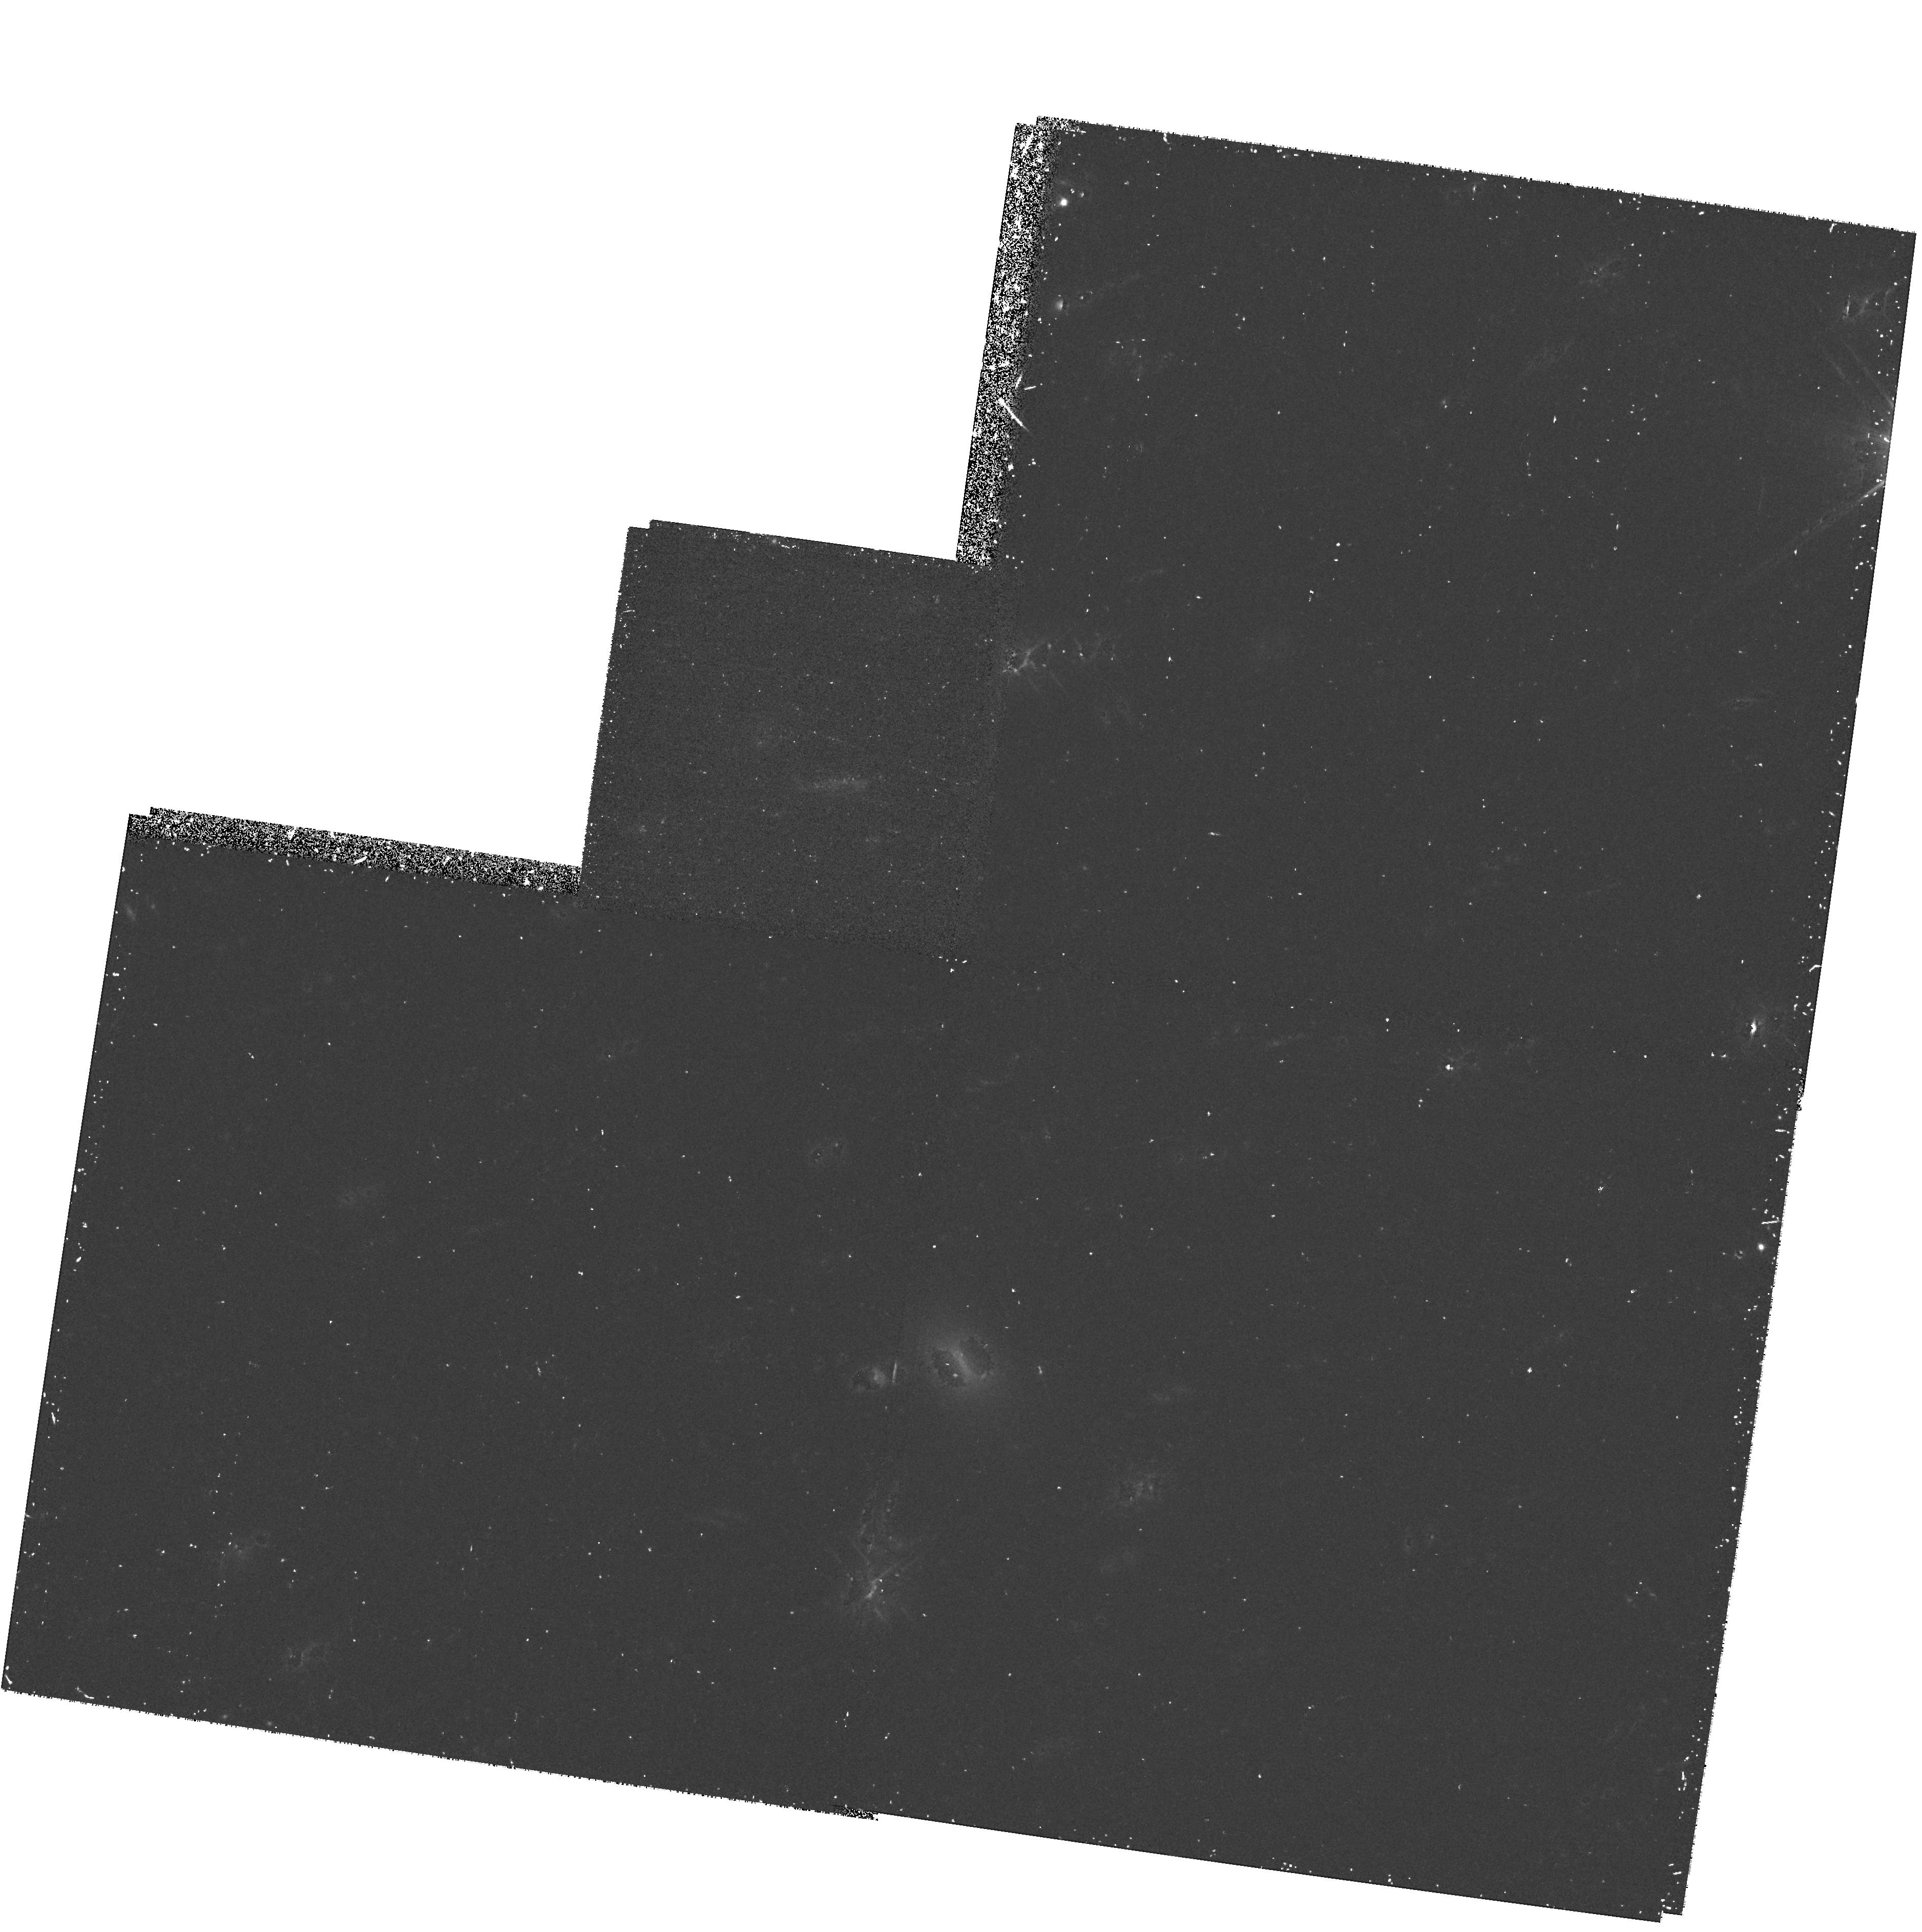
Target: SN5-8H-Z0.9. Instrument: WFPC2/PC. Filter: F814W. Exposure: 38 min. Observation ID: hst_7336_12_wfpc2_pc_f814w_u4jr12

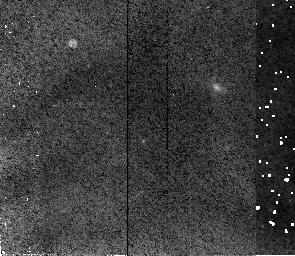
Target: SN91-5H-Z0.9. Instrument: NICMOS/NIC2. Filter: F110W. Exposure: 34 min. Observation ID: n4jra1010

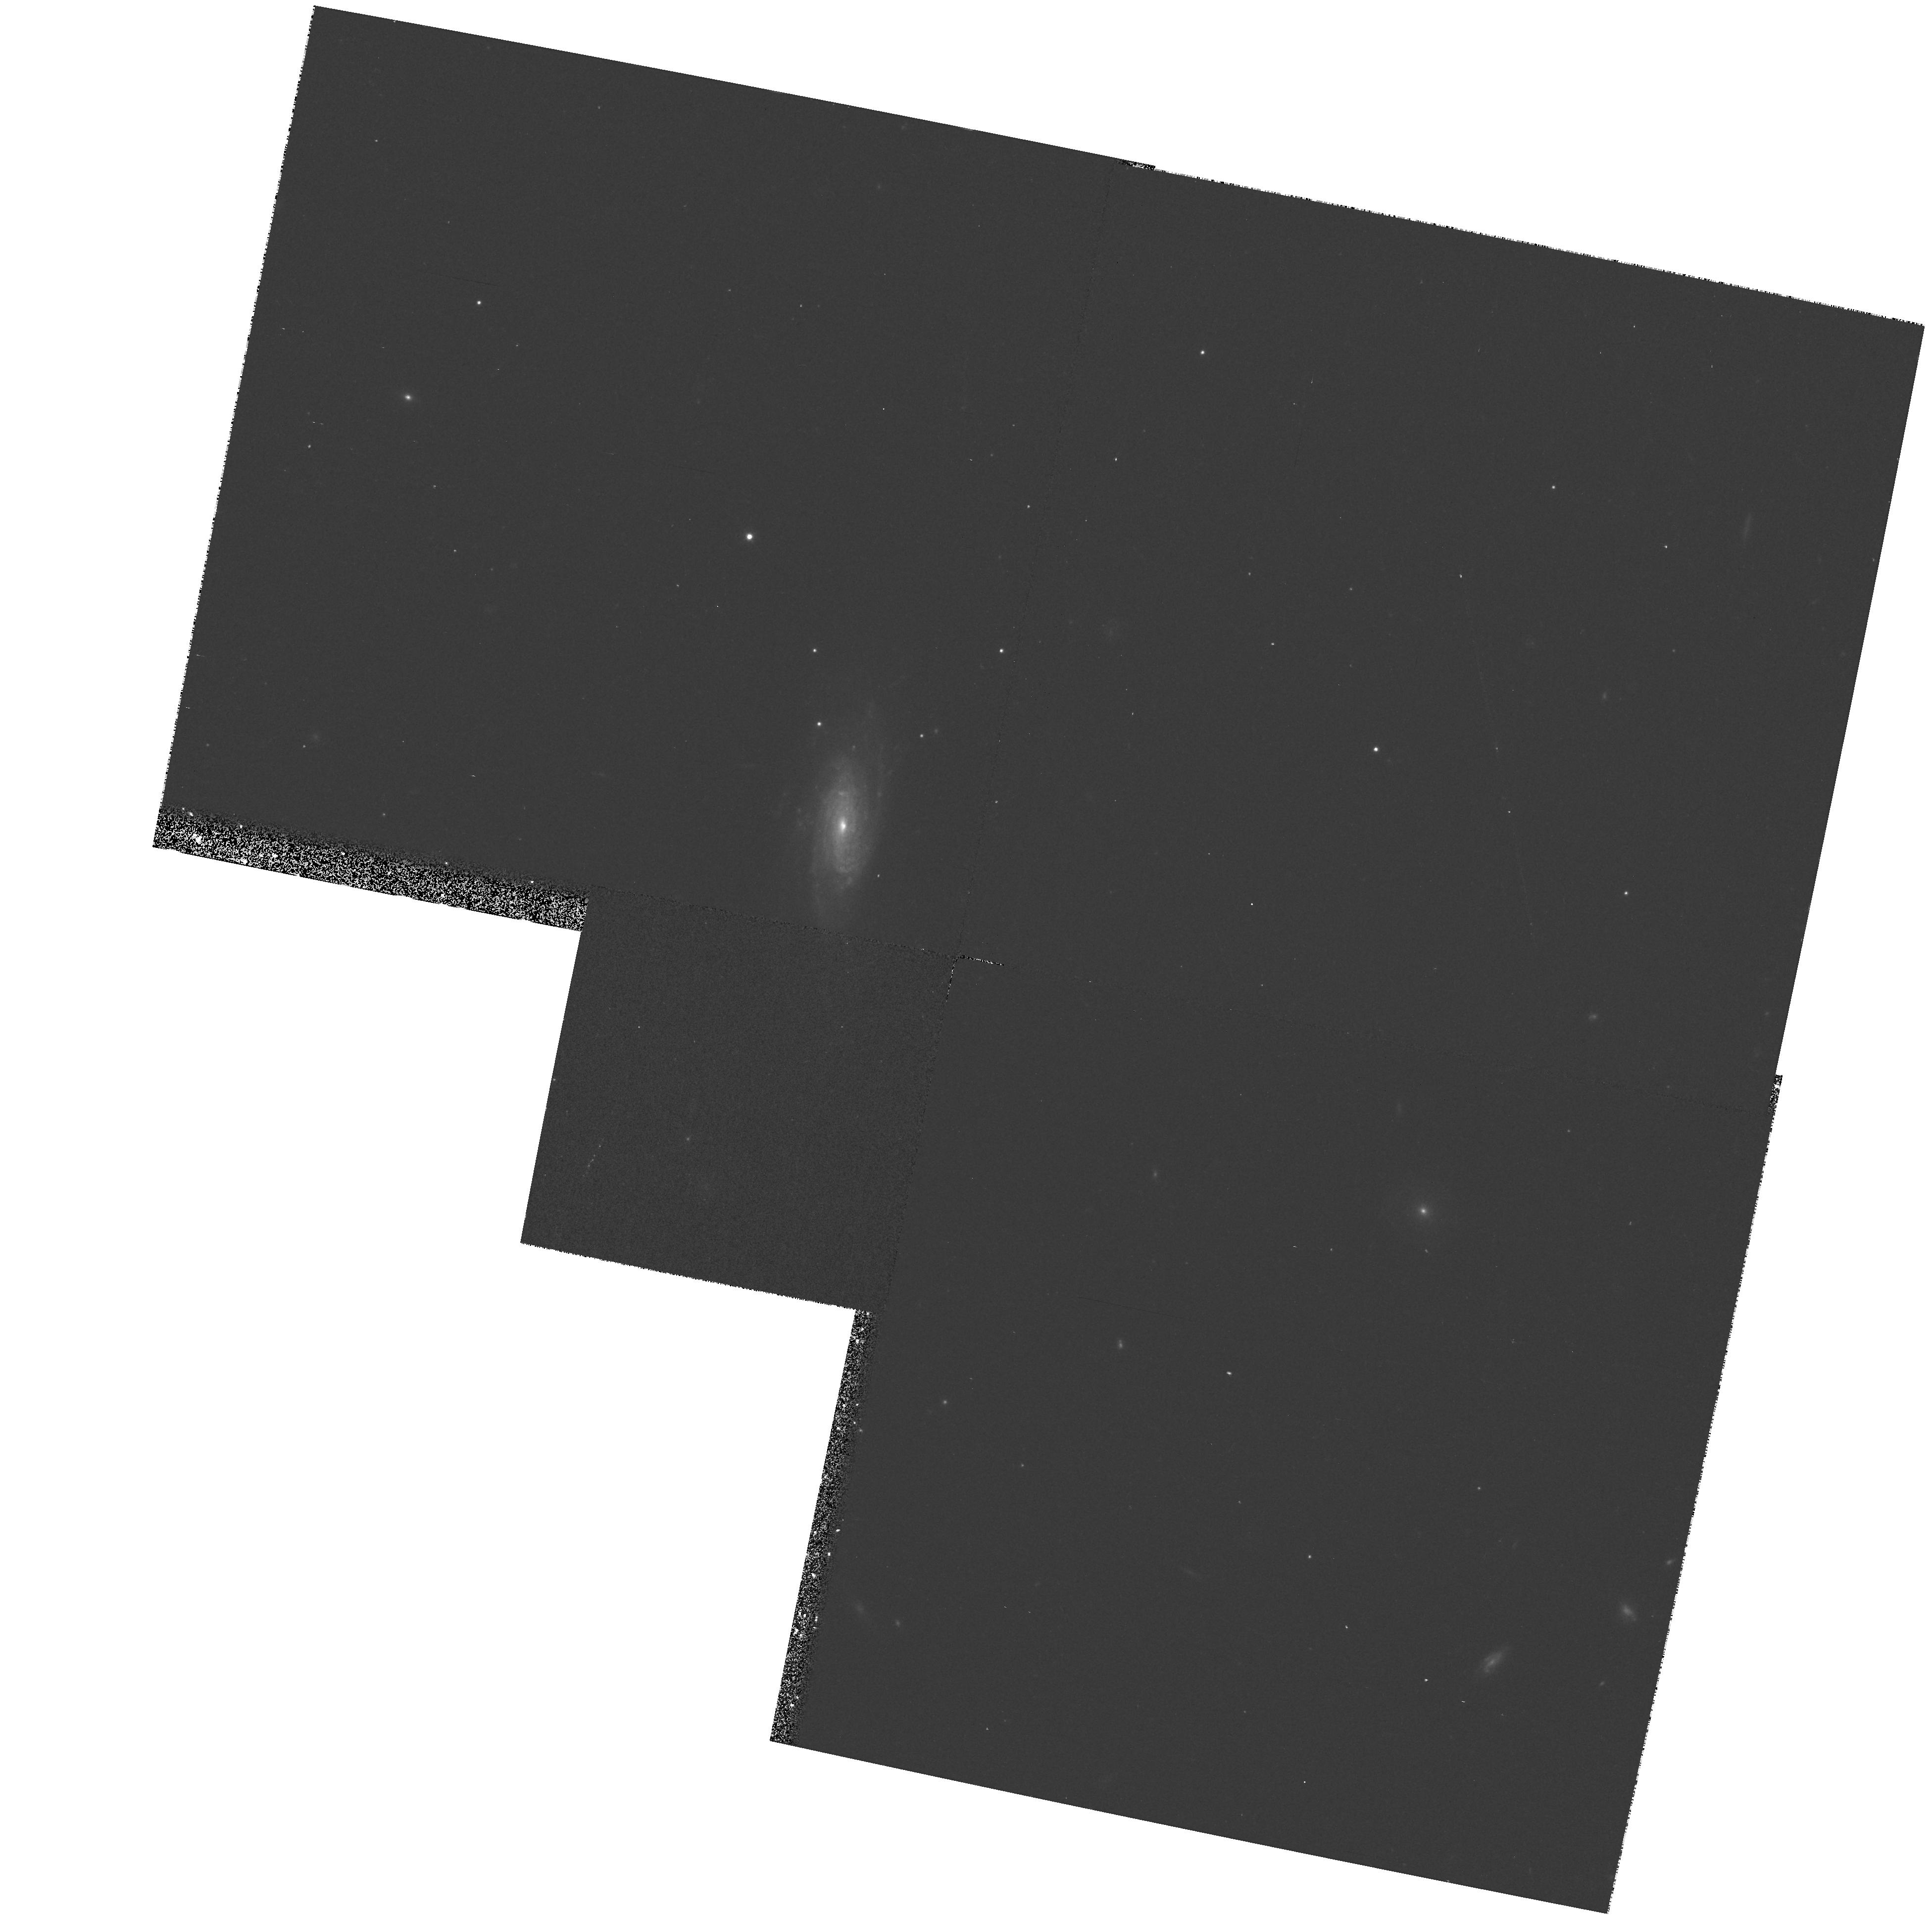
Target: 14H0.5Z2. Instrument: WFPC2/PC. Filter: F675W. Exposure: 13 min. Observation ID: hst_7336_40_wfpc2_pc_f675w_u4jr40

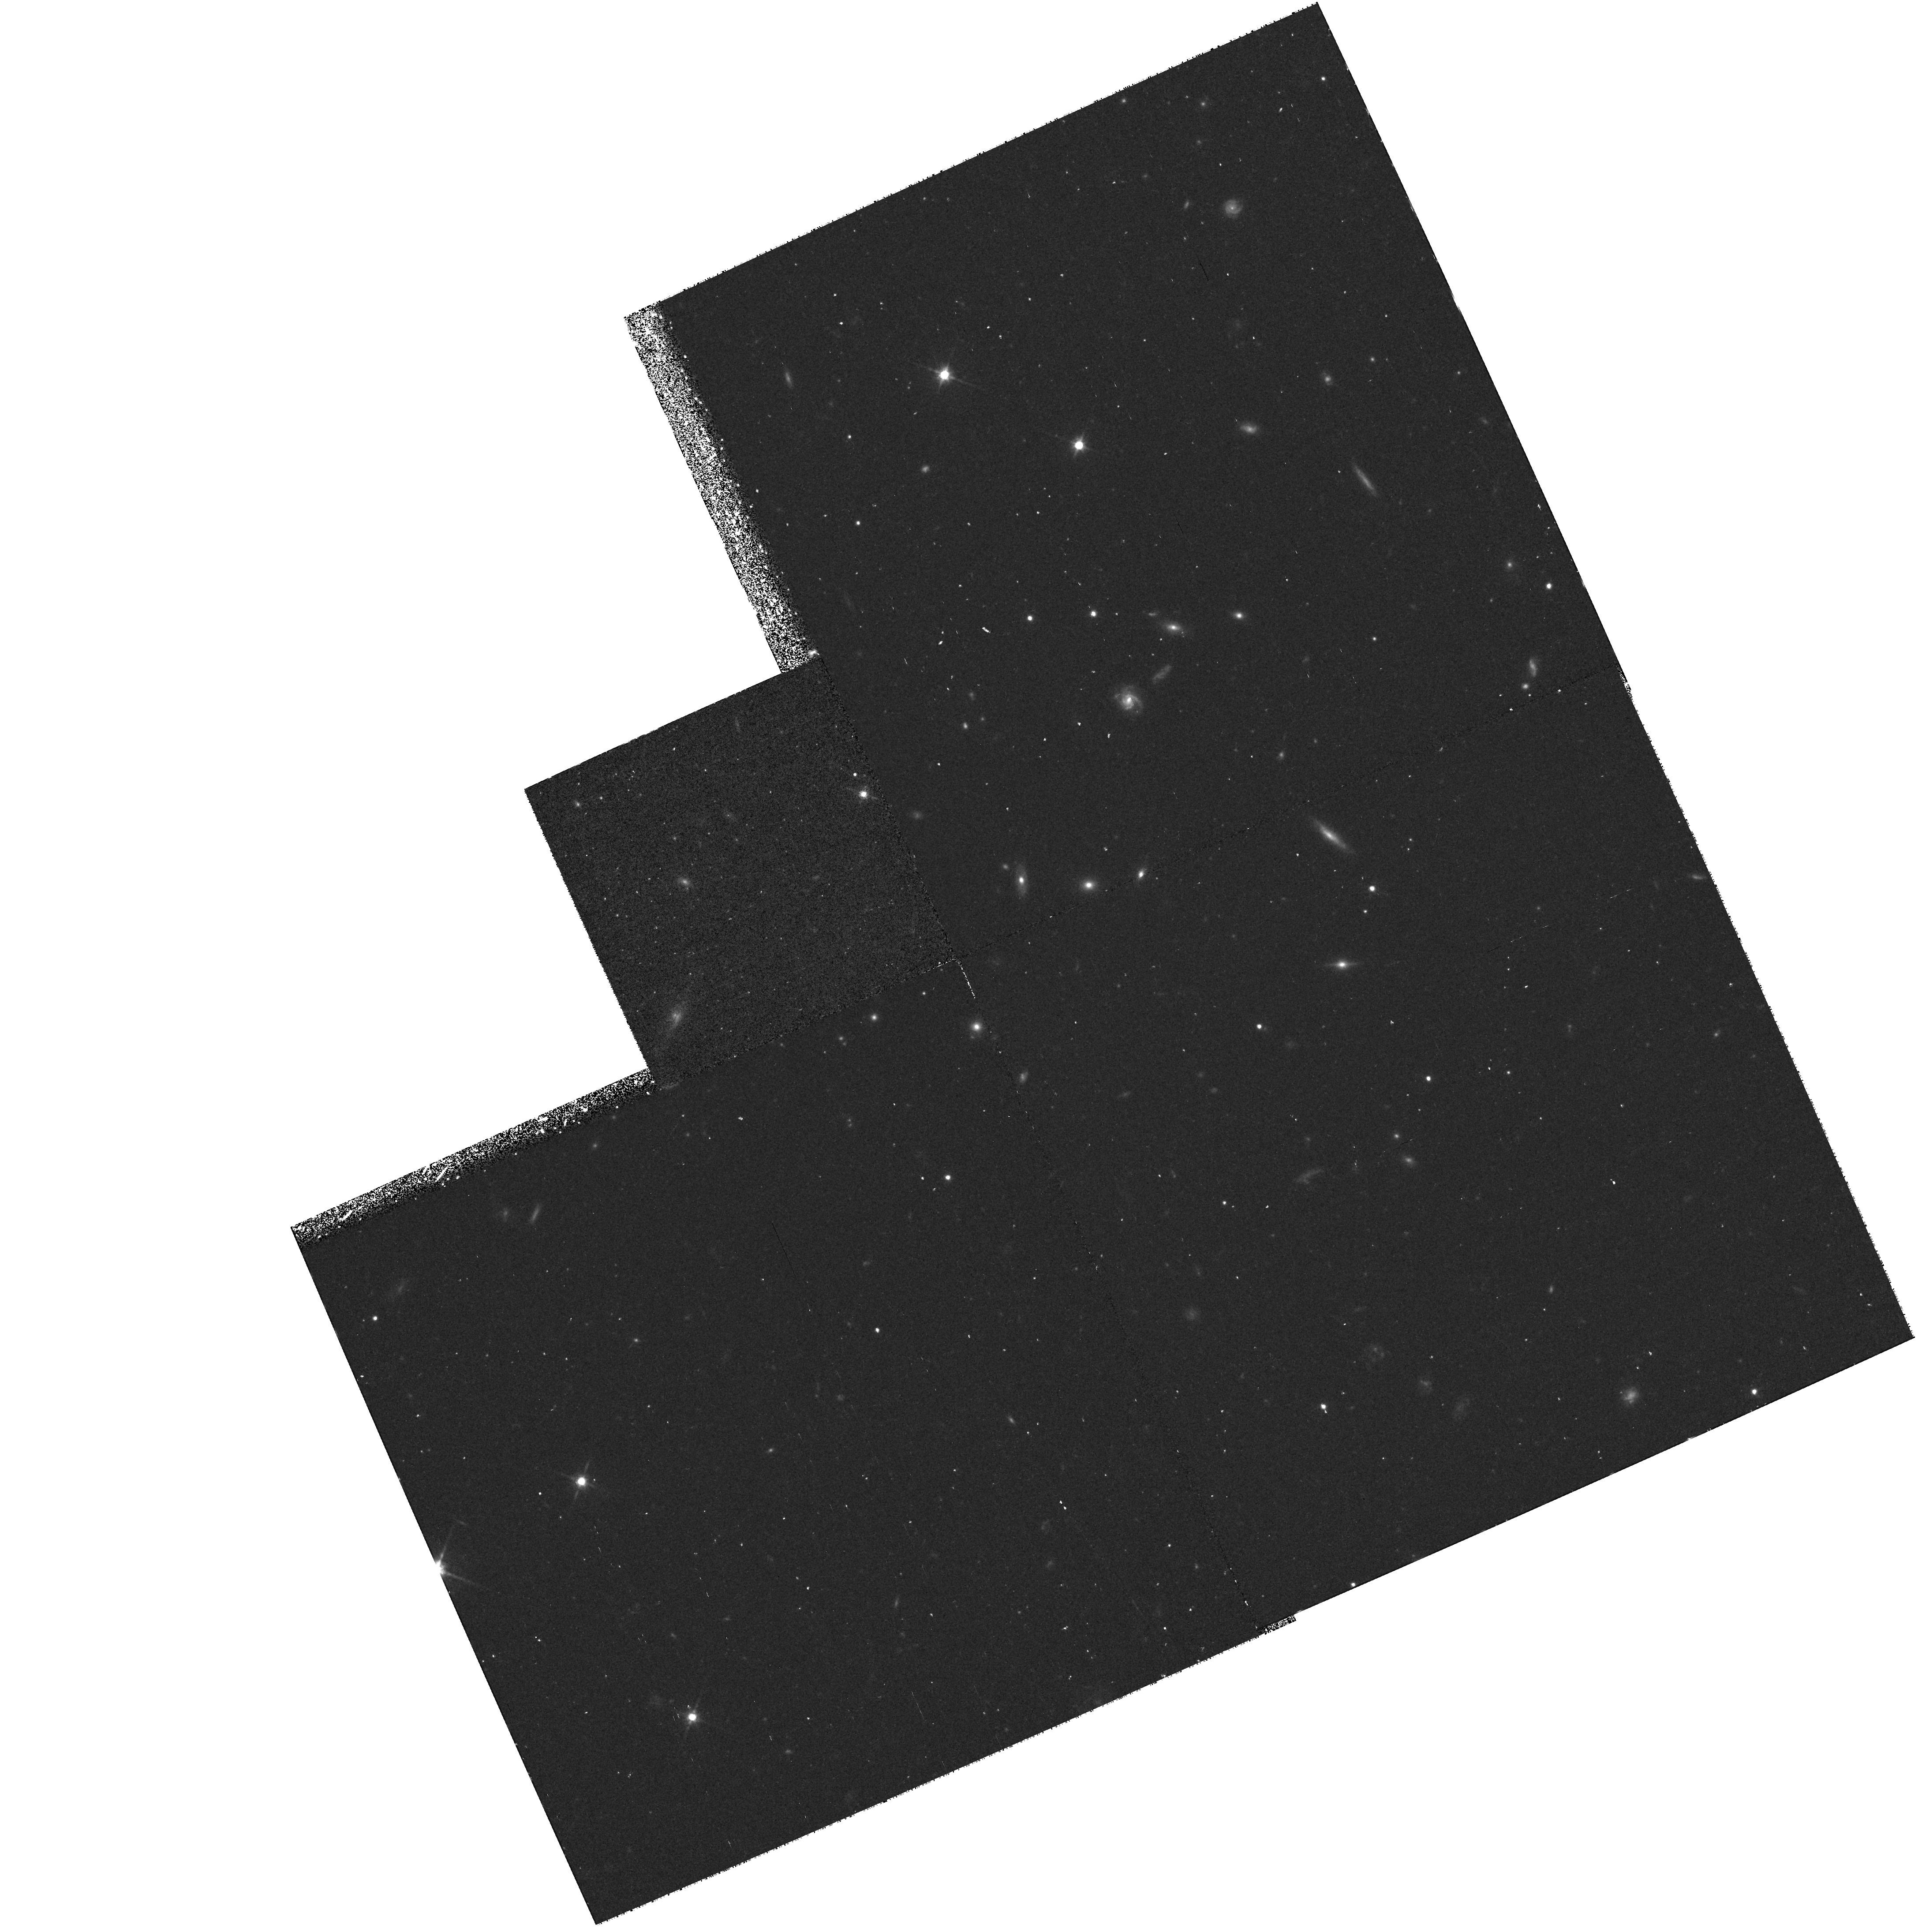
Target: SN1-5H-Z0.9. Instrument: WFPC2/PC. Filter: F814W. Exposure: 38 min. Observation ID: hst_7336_09_wfpc2_pc_f814w_u4jr09

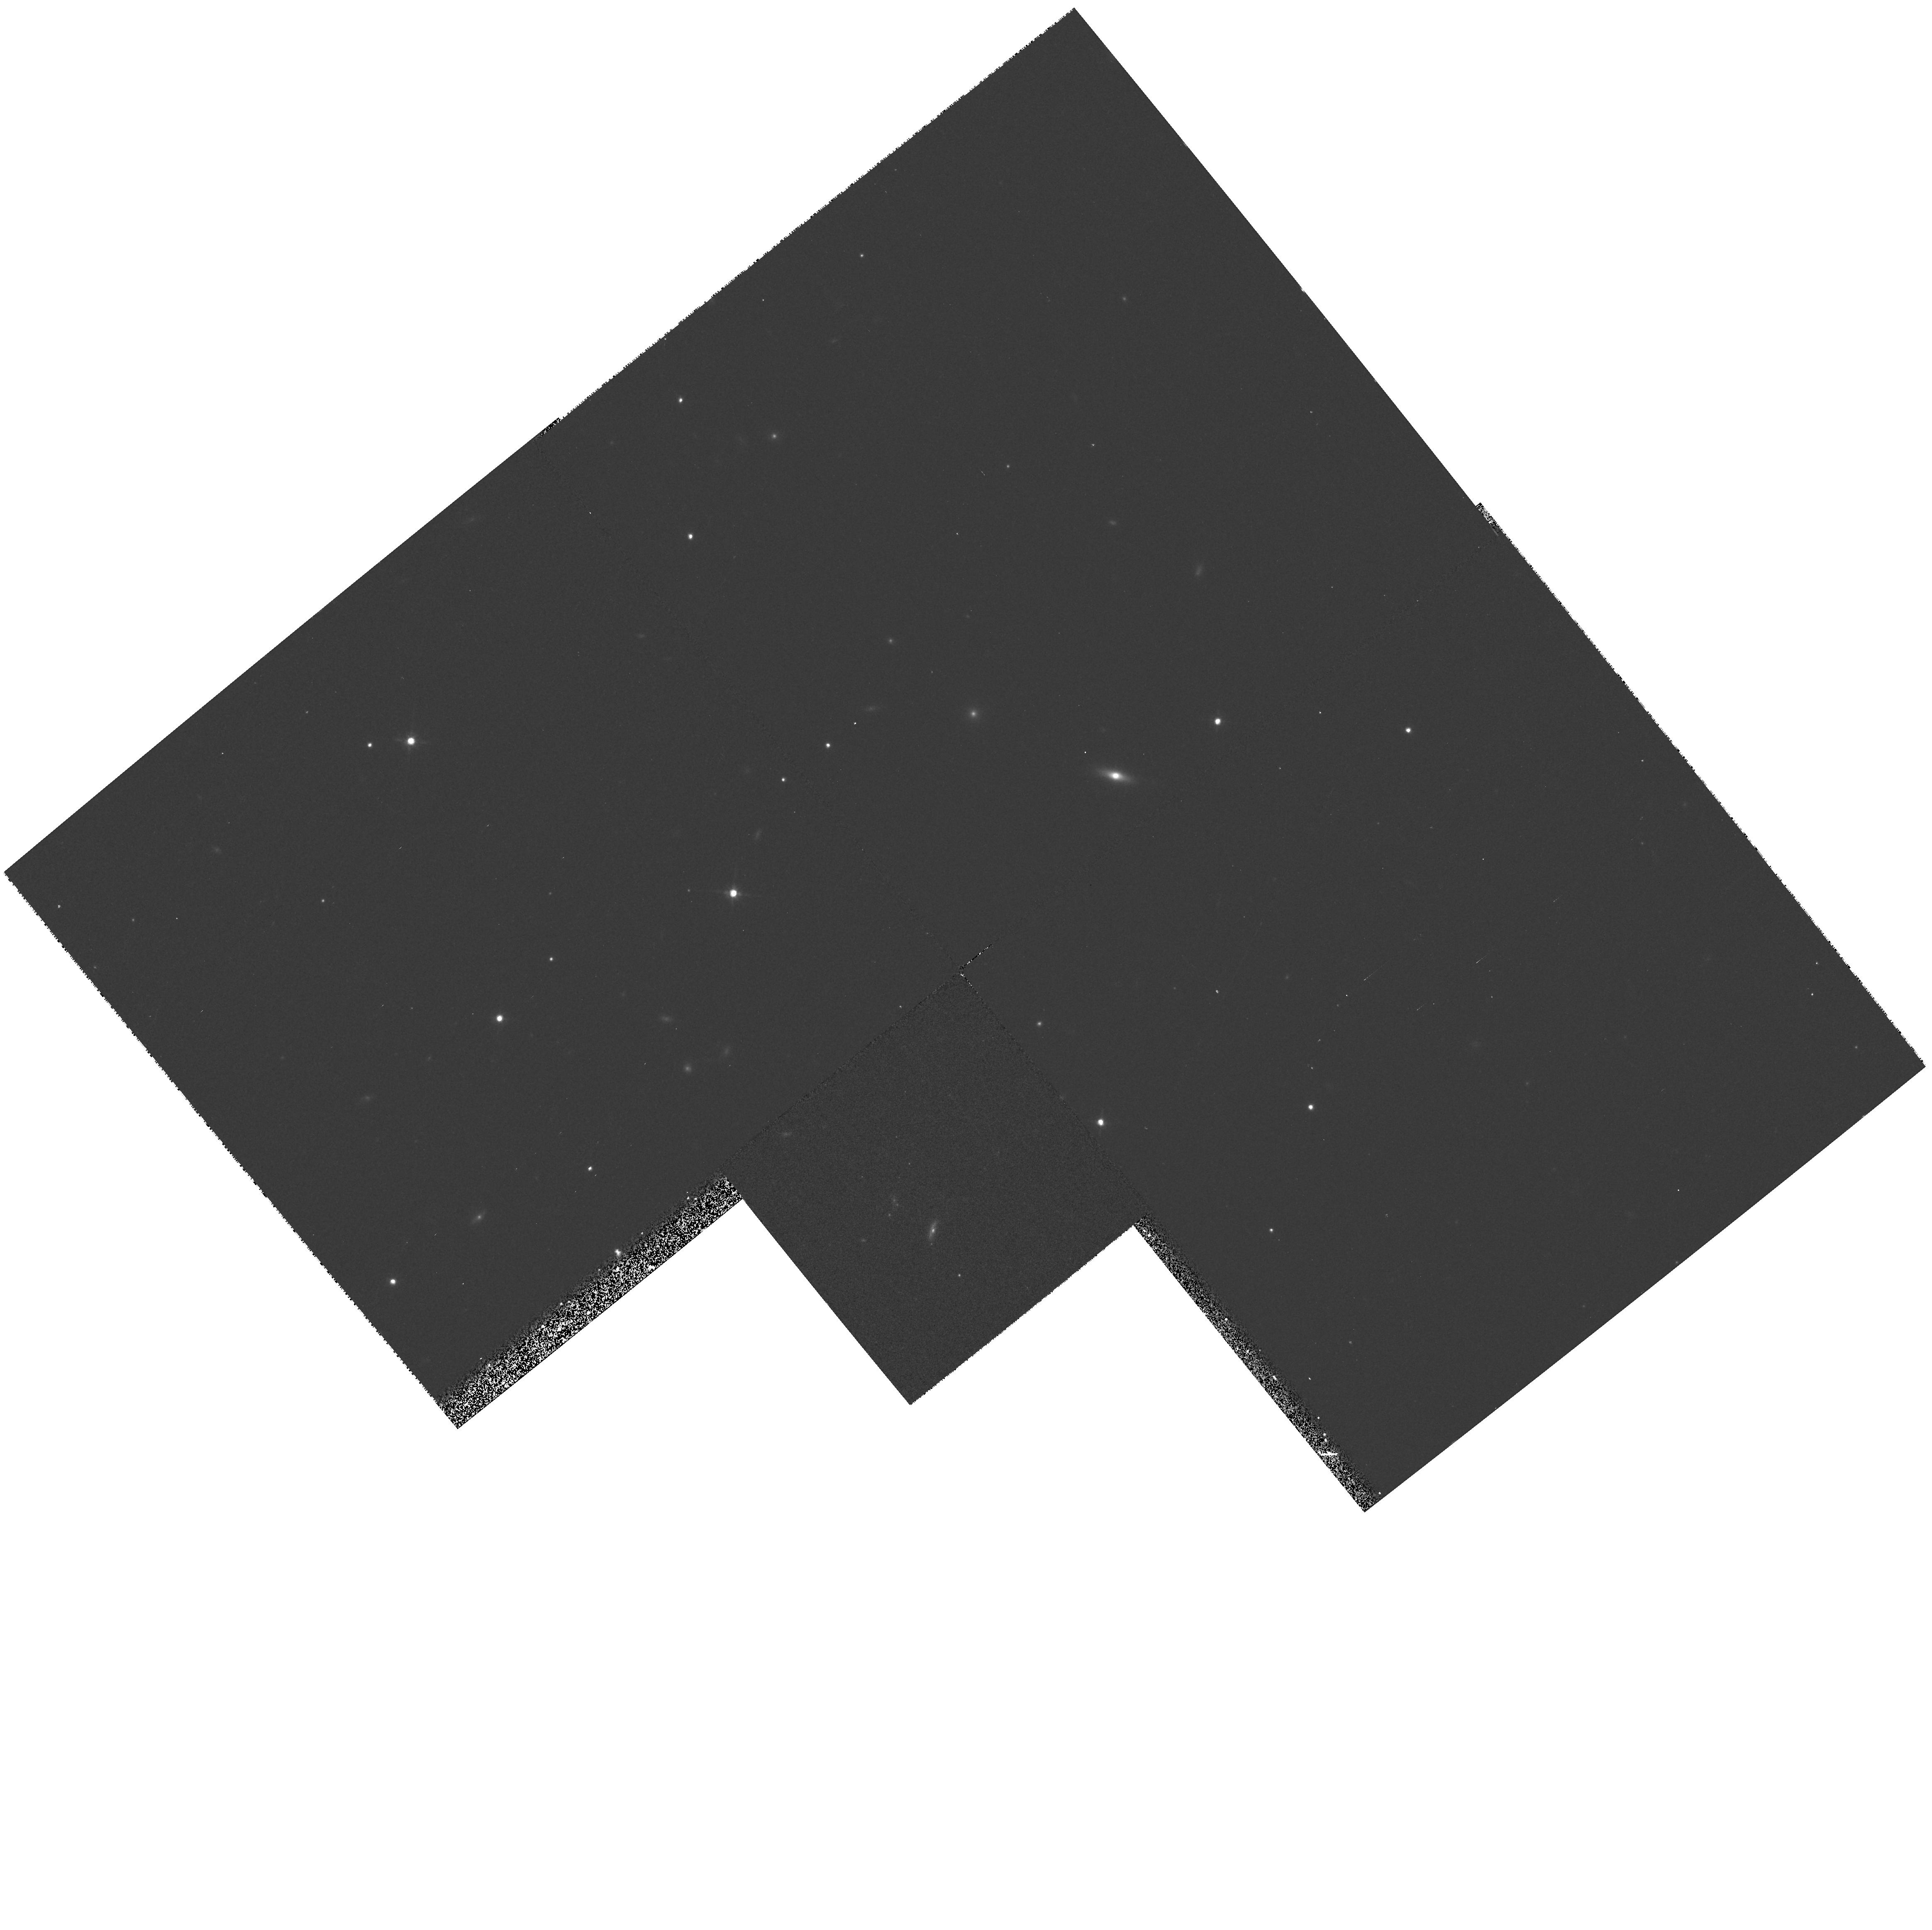
Target: 14H0.5Z1. Instrument: WFPC2/PC. Filter: F814W. Exposure: 10 min. Observation ID: hst_7336_26_wfpc2_pc_f814w_u4jr26

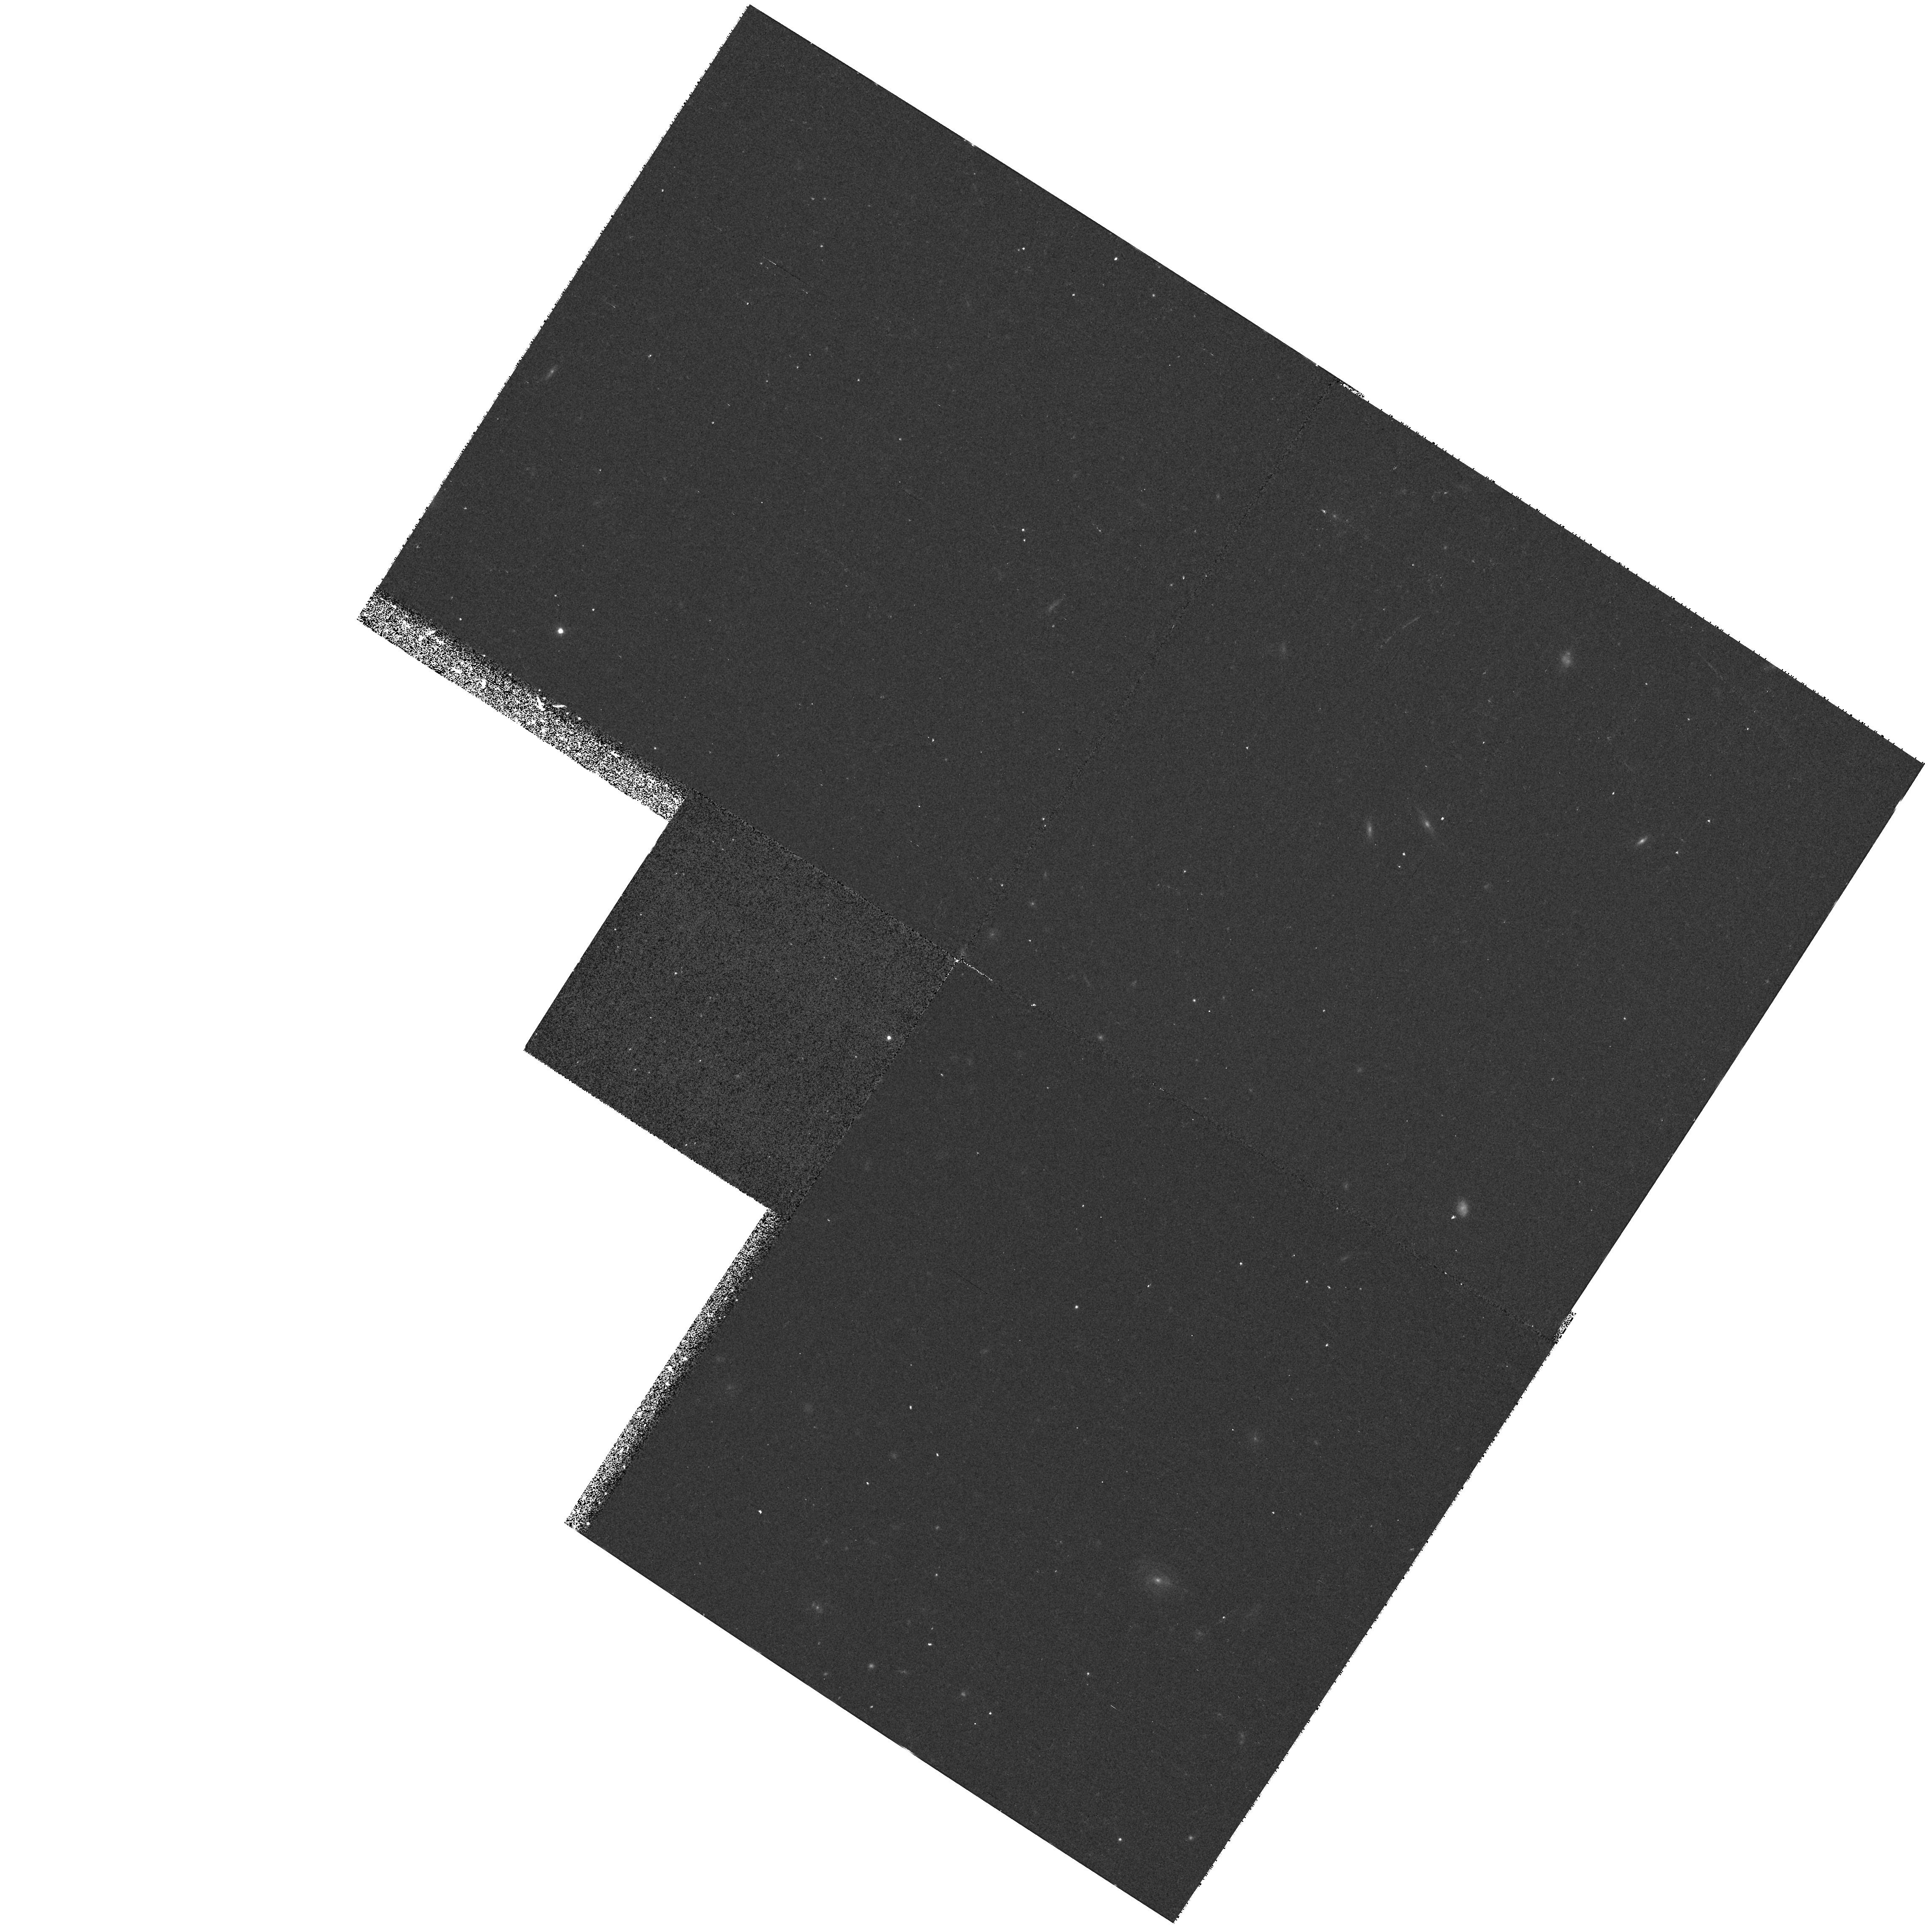
Target: 11H0.5Z1. Instrument: WFPC2/PC. Filter: F675W. Exposure: 10 min. Observation ID: hst_7336_24_wfpc2_pc_f675w_u4jr24

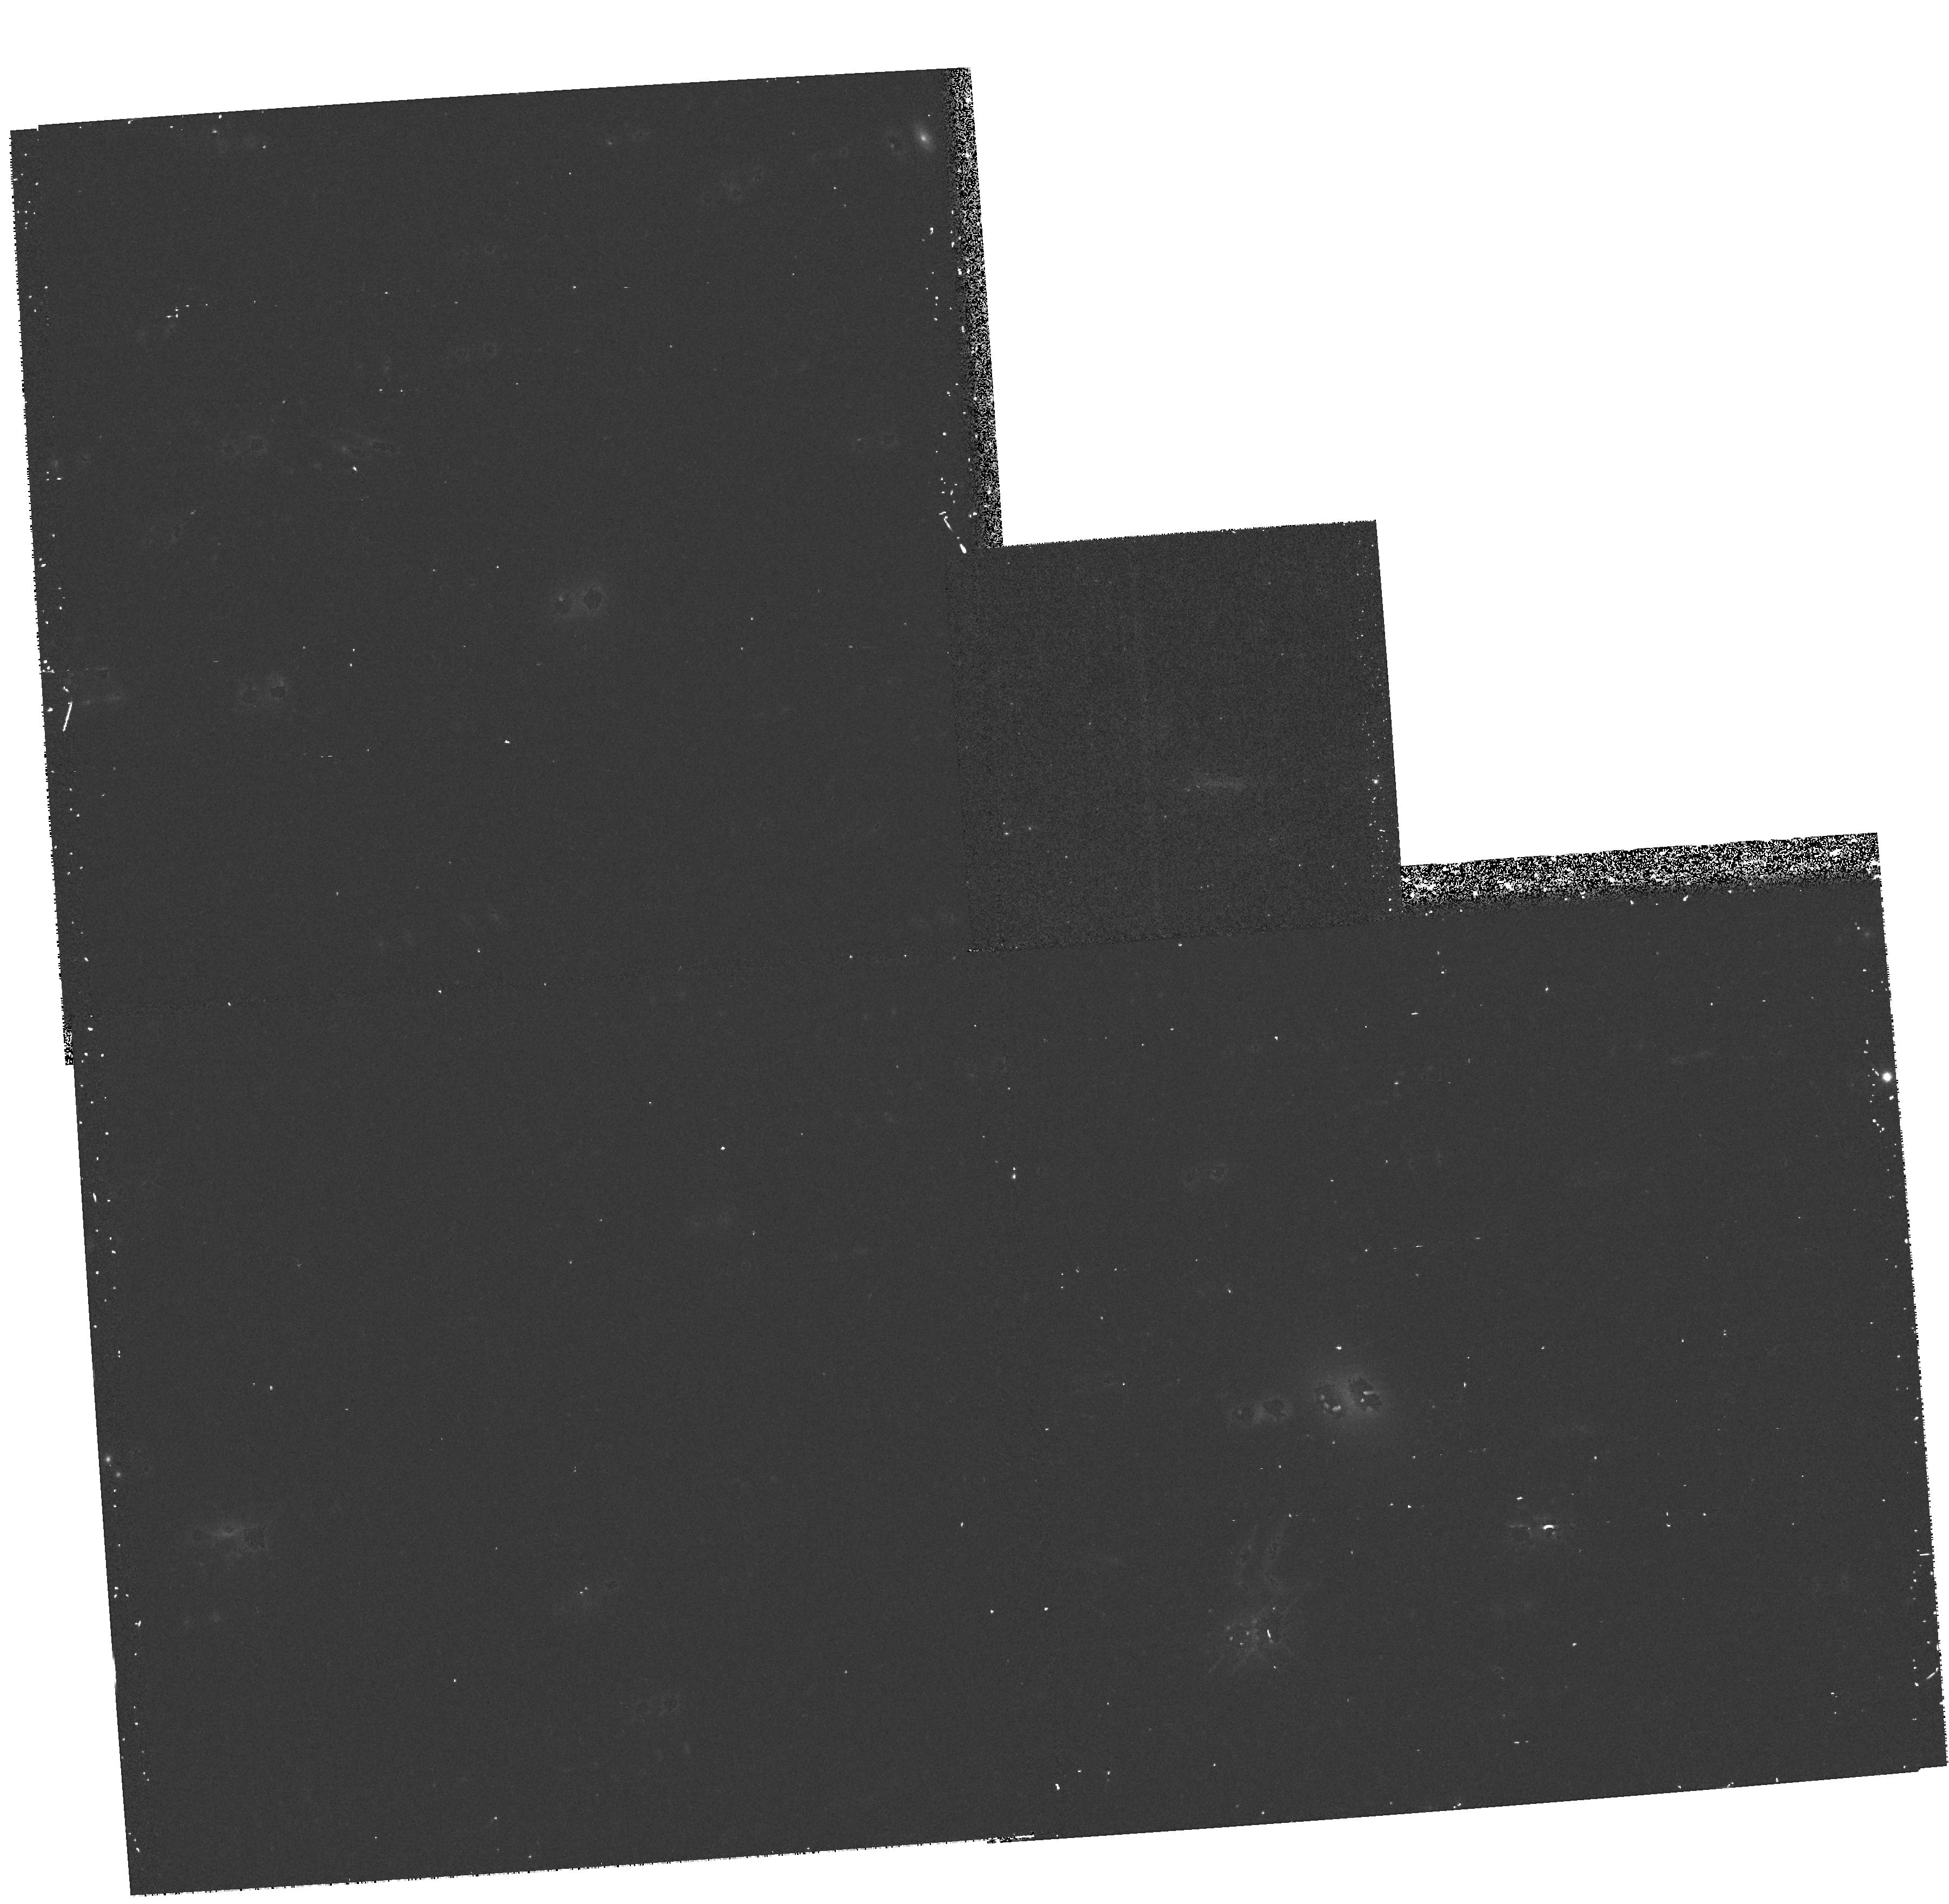
Target: SN95-8H-Z0.9. Instrument: WFPC2/PC. Filter: F814W. Exposure: 20 min. Observation ID: hst_7336_04_wfpc2_pc_f814w_u4jr04

COSMOLOGICAL PARAMETERS Omega AND Lambda FROM  HIGH-REDSHIFT TYPE Ia SUPERNOVAE (PI: Perlmutter, Saul)

HST can make a direct measurement of the cosmological parameters, Omega, Lambda, and curvature (Omega_k) using Type Ia supernovae (SNe Ia) as calibrated ``standard candles.'' We propose to follow 12 high-redshift 0.5 < z < 0.9 SNe with HST, to produce a definitive set of high-redshift light curves, begining before maximum light, not obtainable from the ground. The SNe will be selected from a total of \gs 50 SNe Ia discovered on the rising part of their light curves in two search runs at the CTIO-4m, during HST cycle 7 and cycle 7 NICMOS. We will follow eight SNe at z~0.9 with NICMOS in J (F110W) and with WFPC2 in I (F814W) and (at maximum) in R (F675W) and four SNe at z~ 0.5 with WFPC2 in R, and I. We will observe on five dates over the peak of each light curve, and once after the SN has faded. These data will determine the peak magnitude, colors, and decline rate for the 12 light curves. With the high-resolution imaging of NICMOS and WFPC2, the HST is uniquely capable of measuring SN light curves at z~ 0.9 in R, I and J. The final statistical error will be below the narrow dispersion, Sigma < 0.12 mag, of Type Ia SN peak magnitudes (calibrated by decline rate and color), to yield measurements of Omega_M and Omega_Lambda with accuracy as good as Sigma ~ 0.11.